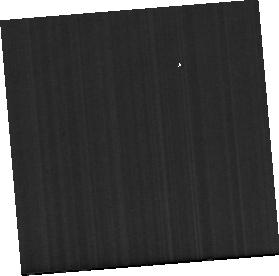
Target: NGC-4418
Instrument: MIRI
Filter: F1130W
Exposure: 2 min
Observation ID: jw01991-o006_t003_miri_f1130w-sub256

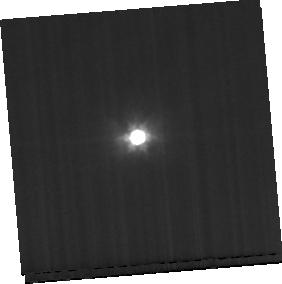
Target: NGC-4418-BKG
Instrument: MIRI
Filter: F1000W
Exposure: 2 min
Observation ID: jw01991-o007_t004_miri_f1000w-sub256

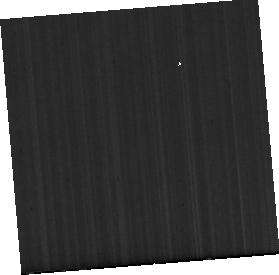
Target: IC-860
Instrument: MIRI
Filter: F1000W
Exposure: 18 min
Observation ID: jw01991-o001_t001_miri_f1000w-sub256

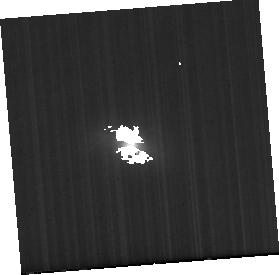
Target: IC-860-BKG
Instrument: MIRI
Filter: F1000W
Exposure: 18 min
Observation ID: jw01991-o002_t002_miri_f1000w-sub256

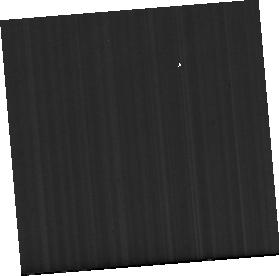
Target: IC-860
Instrument: MIRI
Filter: F770W
Exposure: 18 min
Observation ID: jw01991-o001_t001_miri_f770w-sub256

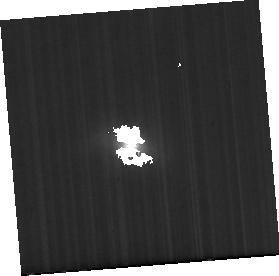
Target: IC-860-BKG
Instrument: MIRI
Filter: F1130W
Exposure: 18 min
Observation ID: jw01991-o002_t002_miri_f1130w-sub256

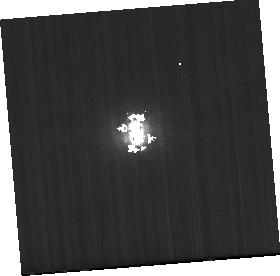
Target: NGC-4418-BKG
Instrument: MIRI
Filter: F1130W
Exposure: 2 min
Observation ID: jw01991-o007_t004_miri_f1130w-sub256

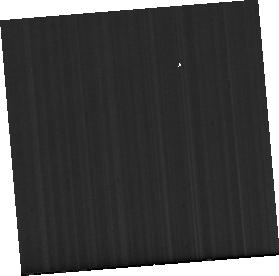
Target: IC-860
Instrument: MIRI
Filter: F1130W
Exposure: 18 min
Observation ID: jw01991-o001_t001_miri_f1130w-sub256

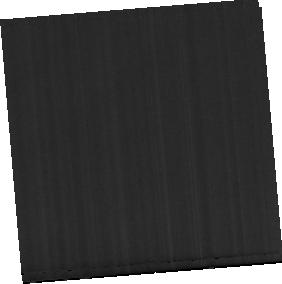
Target: NGC-4418
Instrument: MIRI
Filter: F770W
Exposure: 2 min
Observation ID: jw01991-o006_t003_miri_f770w-sub256

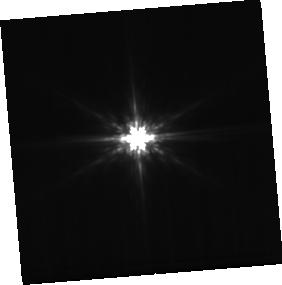
Target: NGC-4418-BKG
Instrument: MIRI
Filter: F770W
Exposure: 2 min
Observation ID: jw01991-o007_t004_miri_f770w-sub256

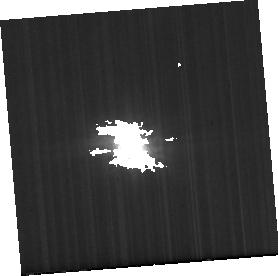
Target: IC-860-BKG
Instrument: MIRI
Filter: F770W
Exposure: 18 min
Observation ID: jw01991-o002_t002_miri_f770w-sub256

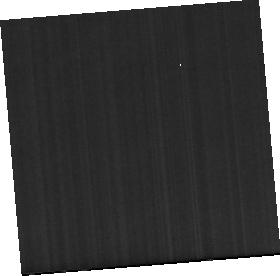
Target: NGC-4418
Instrument: MIRI
Filter: F1000W
Exposure: 2 min
Observation ID: jw01991-o006_t003_miri_f1000w-sub256

Lifting the Veil on the Most Obscured Galaxies in the Universe (PI: Privon, George)

Some of the most extreme galaxy nuclei lie within our cosmic backyard. Compact Obscured Nuclei (CONs)--with sizes of tens of parsecs, luminosity densities in excess of 10^8 Lsun / pc^2, and gas column densities > 10^25 cm-2--have recently been identified in local infrared-luminous galaxies. The physical properties, power source (AGN vs star formation), and fate of these nuclei remains unclear. The rich diagnostic power of the mid-infrared, combined with the sensitivity and resolution of JWST, are crucial to understanding the CONs. A signpost of CONs is their (sub)millimeter emission from vibrationally excited HCN molecules. We propose JWST observations of two prototypical CONs -- NGC 4418 and IC 860. We will observe the 14um absorption of HCN and measure the physical conditions inside the CONs. We will also use the JWST observations to measure the molecular gas properties (via H2 emission and CO absorption) and infer the dust grain properties and radiation field in and around the CONs. The compactness and energy densities of the CONs imply that they are be powered either by black hole accretion or by star formation with an extremely top-heavy (i.e., O star only) initial mass function. Their column densities render optical and X-ray diagnostics ineffective -- the spectroscopic capabilities of JWST are crucial to detecting any emission from highly ionized species (e.g., [Ne V], [Ne VI], [Si IX]) arising from ionized radiation leaking out of the CON. This modest time investment will reveal the physical conditions, energy source, and fate of some of the most extreme galaxy nuclei known.